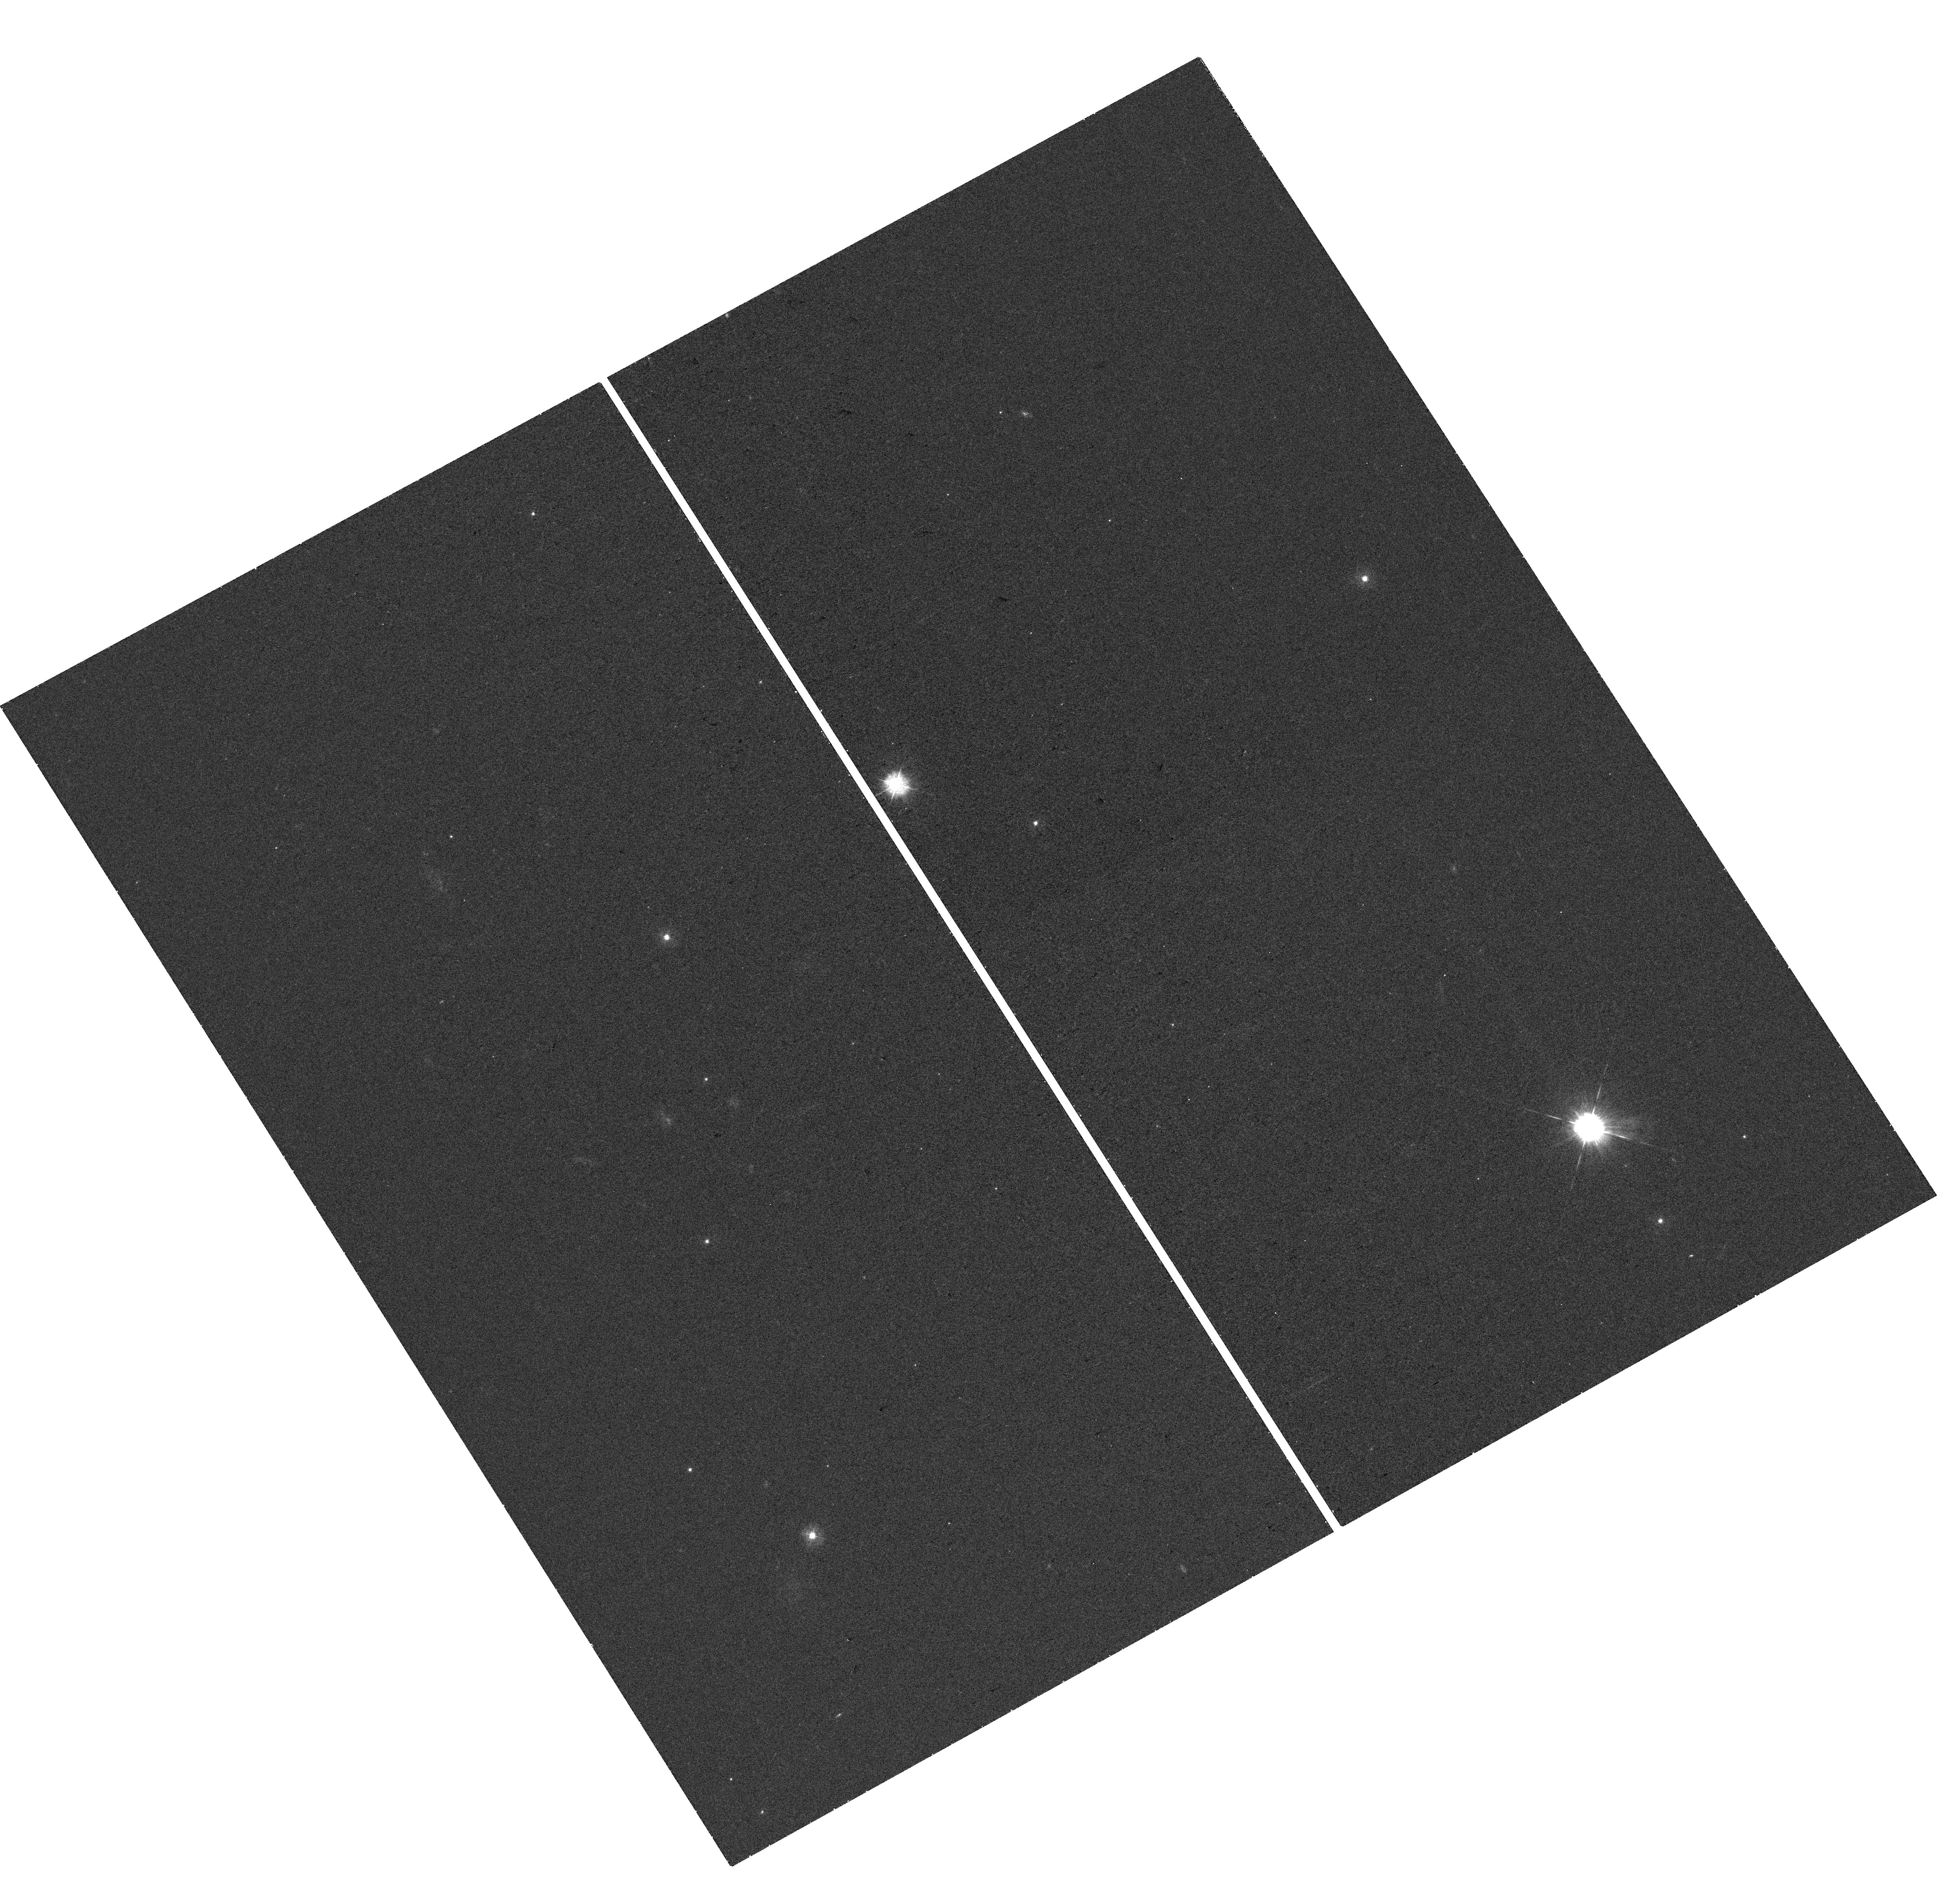
Target: SN2019PVS
Instrument: WFC3/UVIS
Filter: F336W
Exposure: 25 min
Observation ID: hst_17181_82_wfc3_uvis_f336w_if0d82

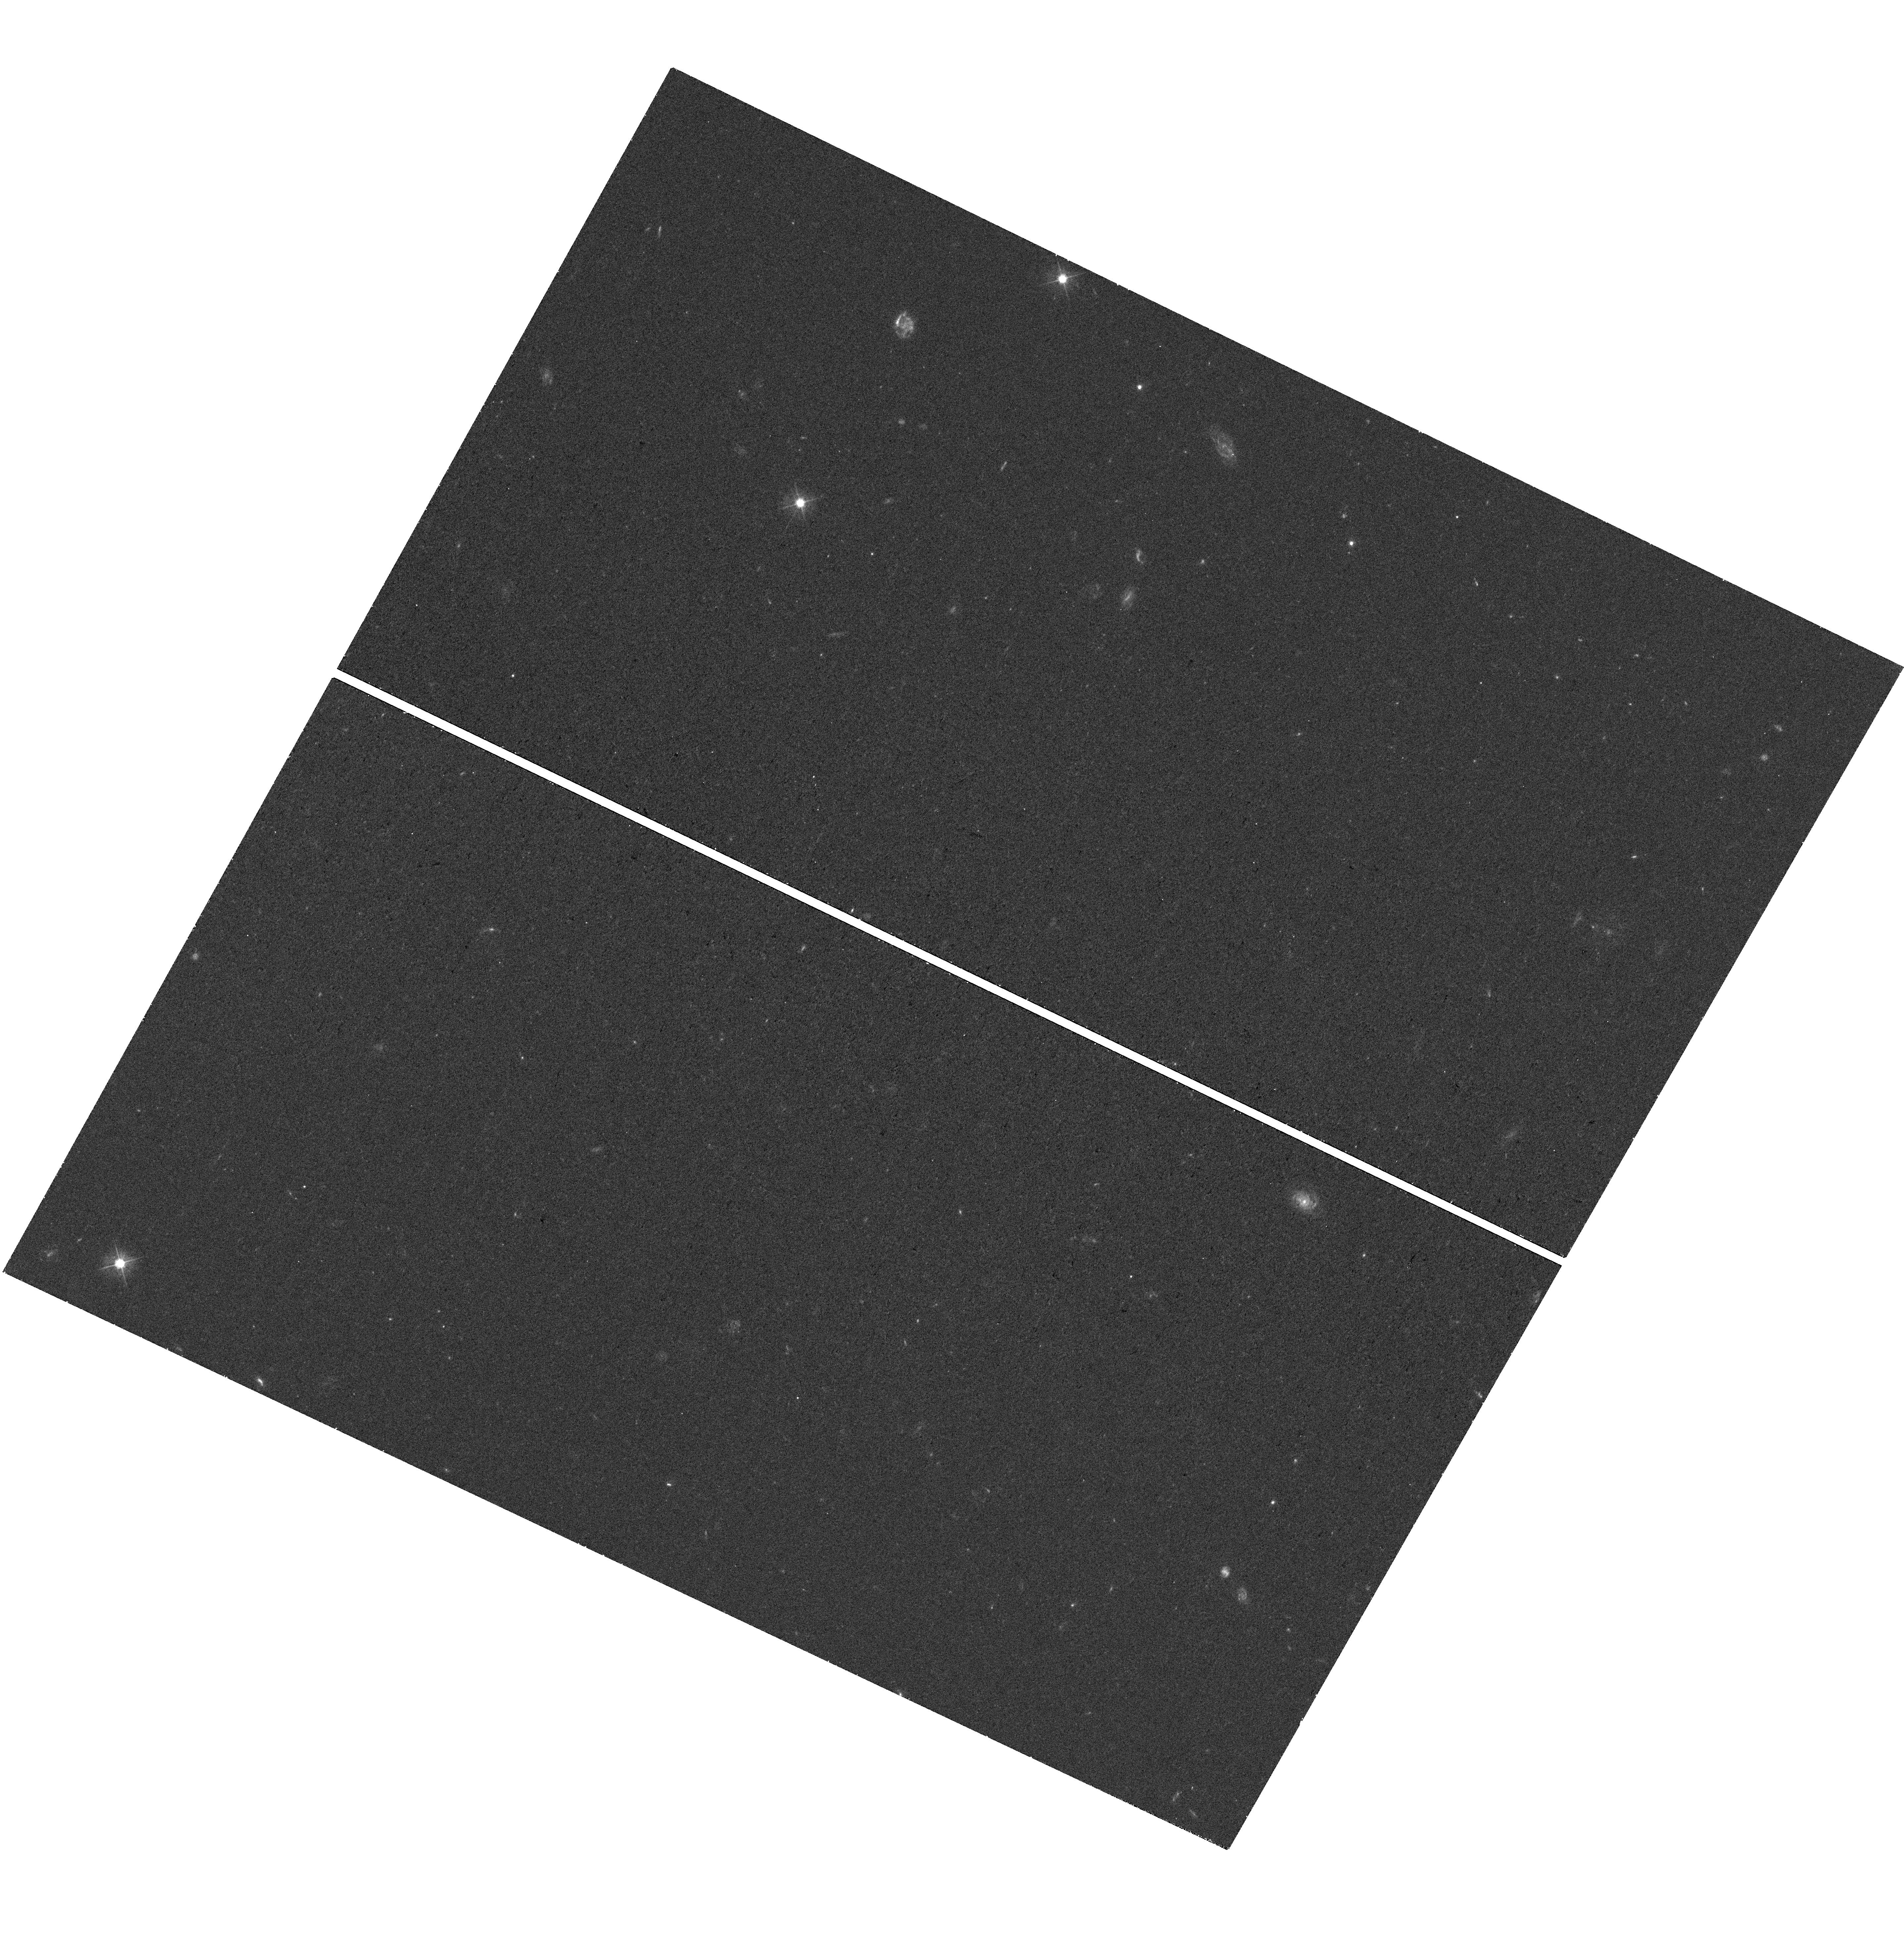
Target: SN2019OTL
Instrument: WFC3/UVIS
Filter: F475W
Exposure: 25 min
Observation ID: hst_17181_ag_wfc3_uvis_f475w_if0dag

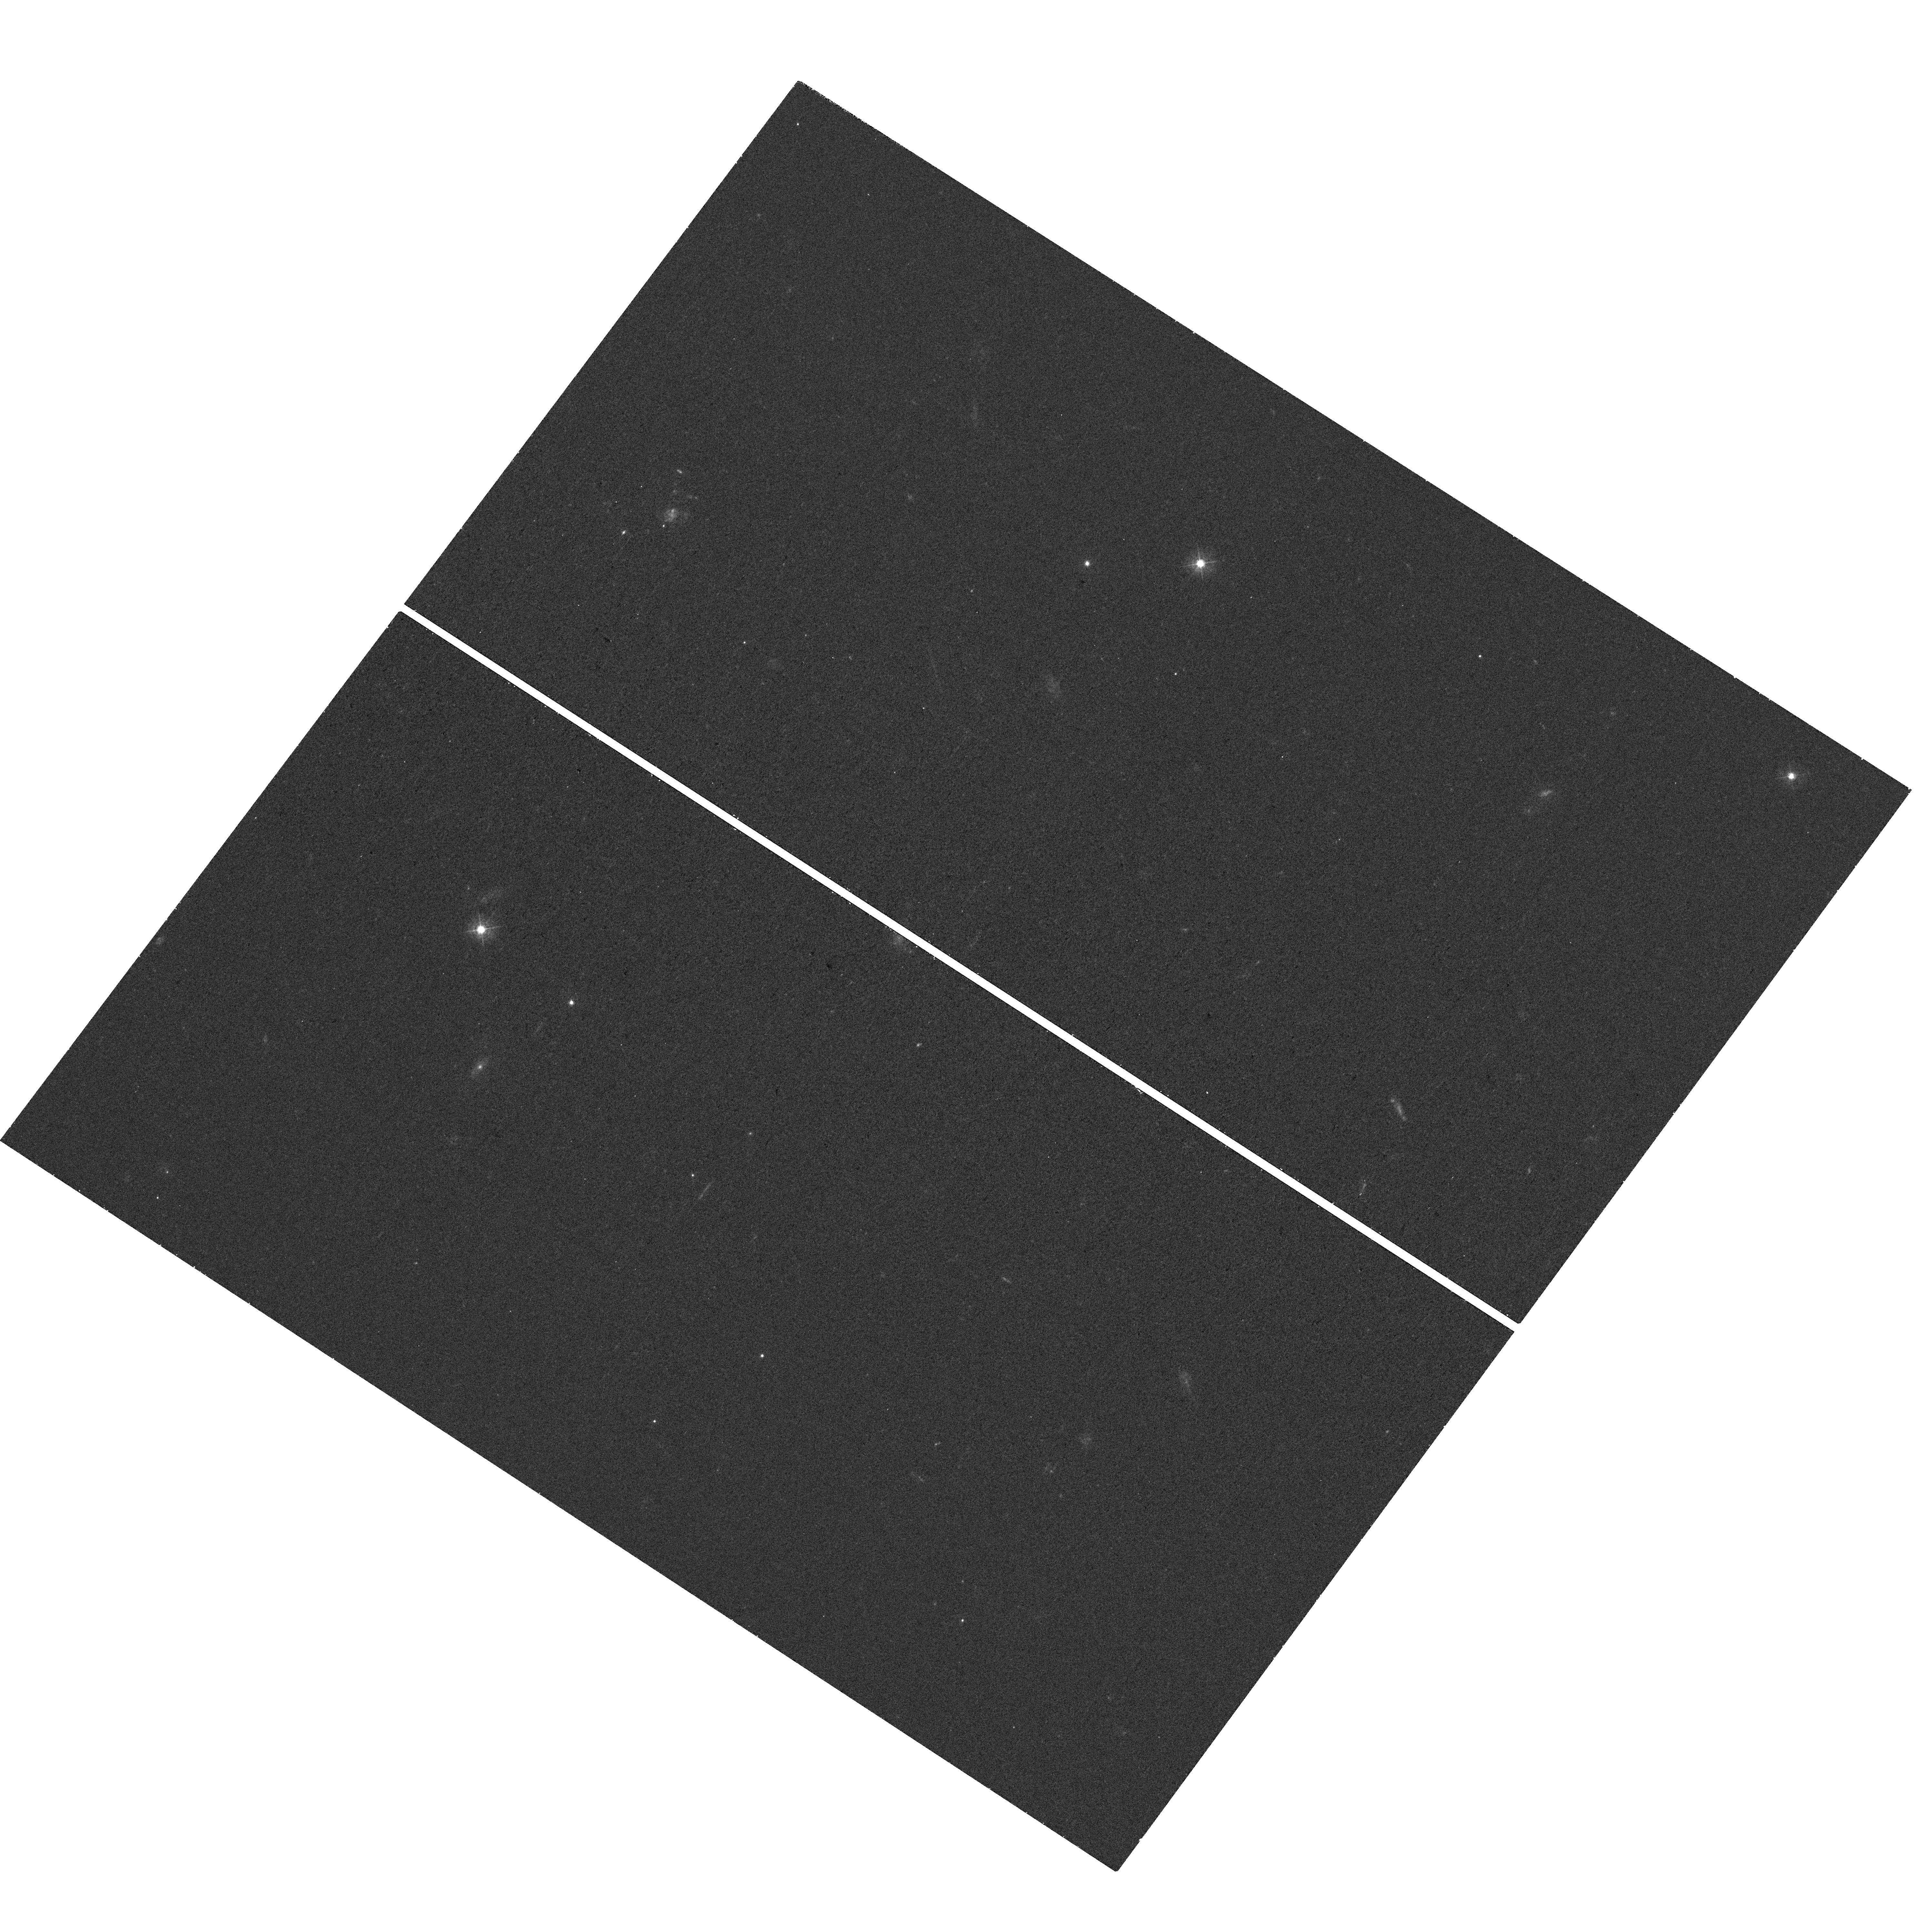
Target: SN2019AAMP
Instrument: WFC3/UVIS
Filter: F438W
Exposure: 25 min
Observation ID: hst_17181_ah_wfc3_uvis_f438w_if0dah

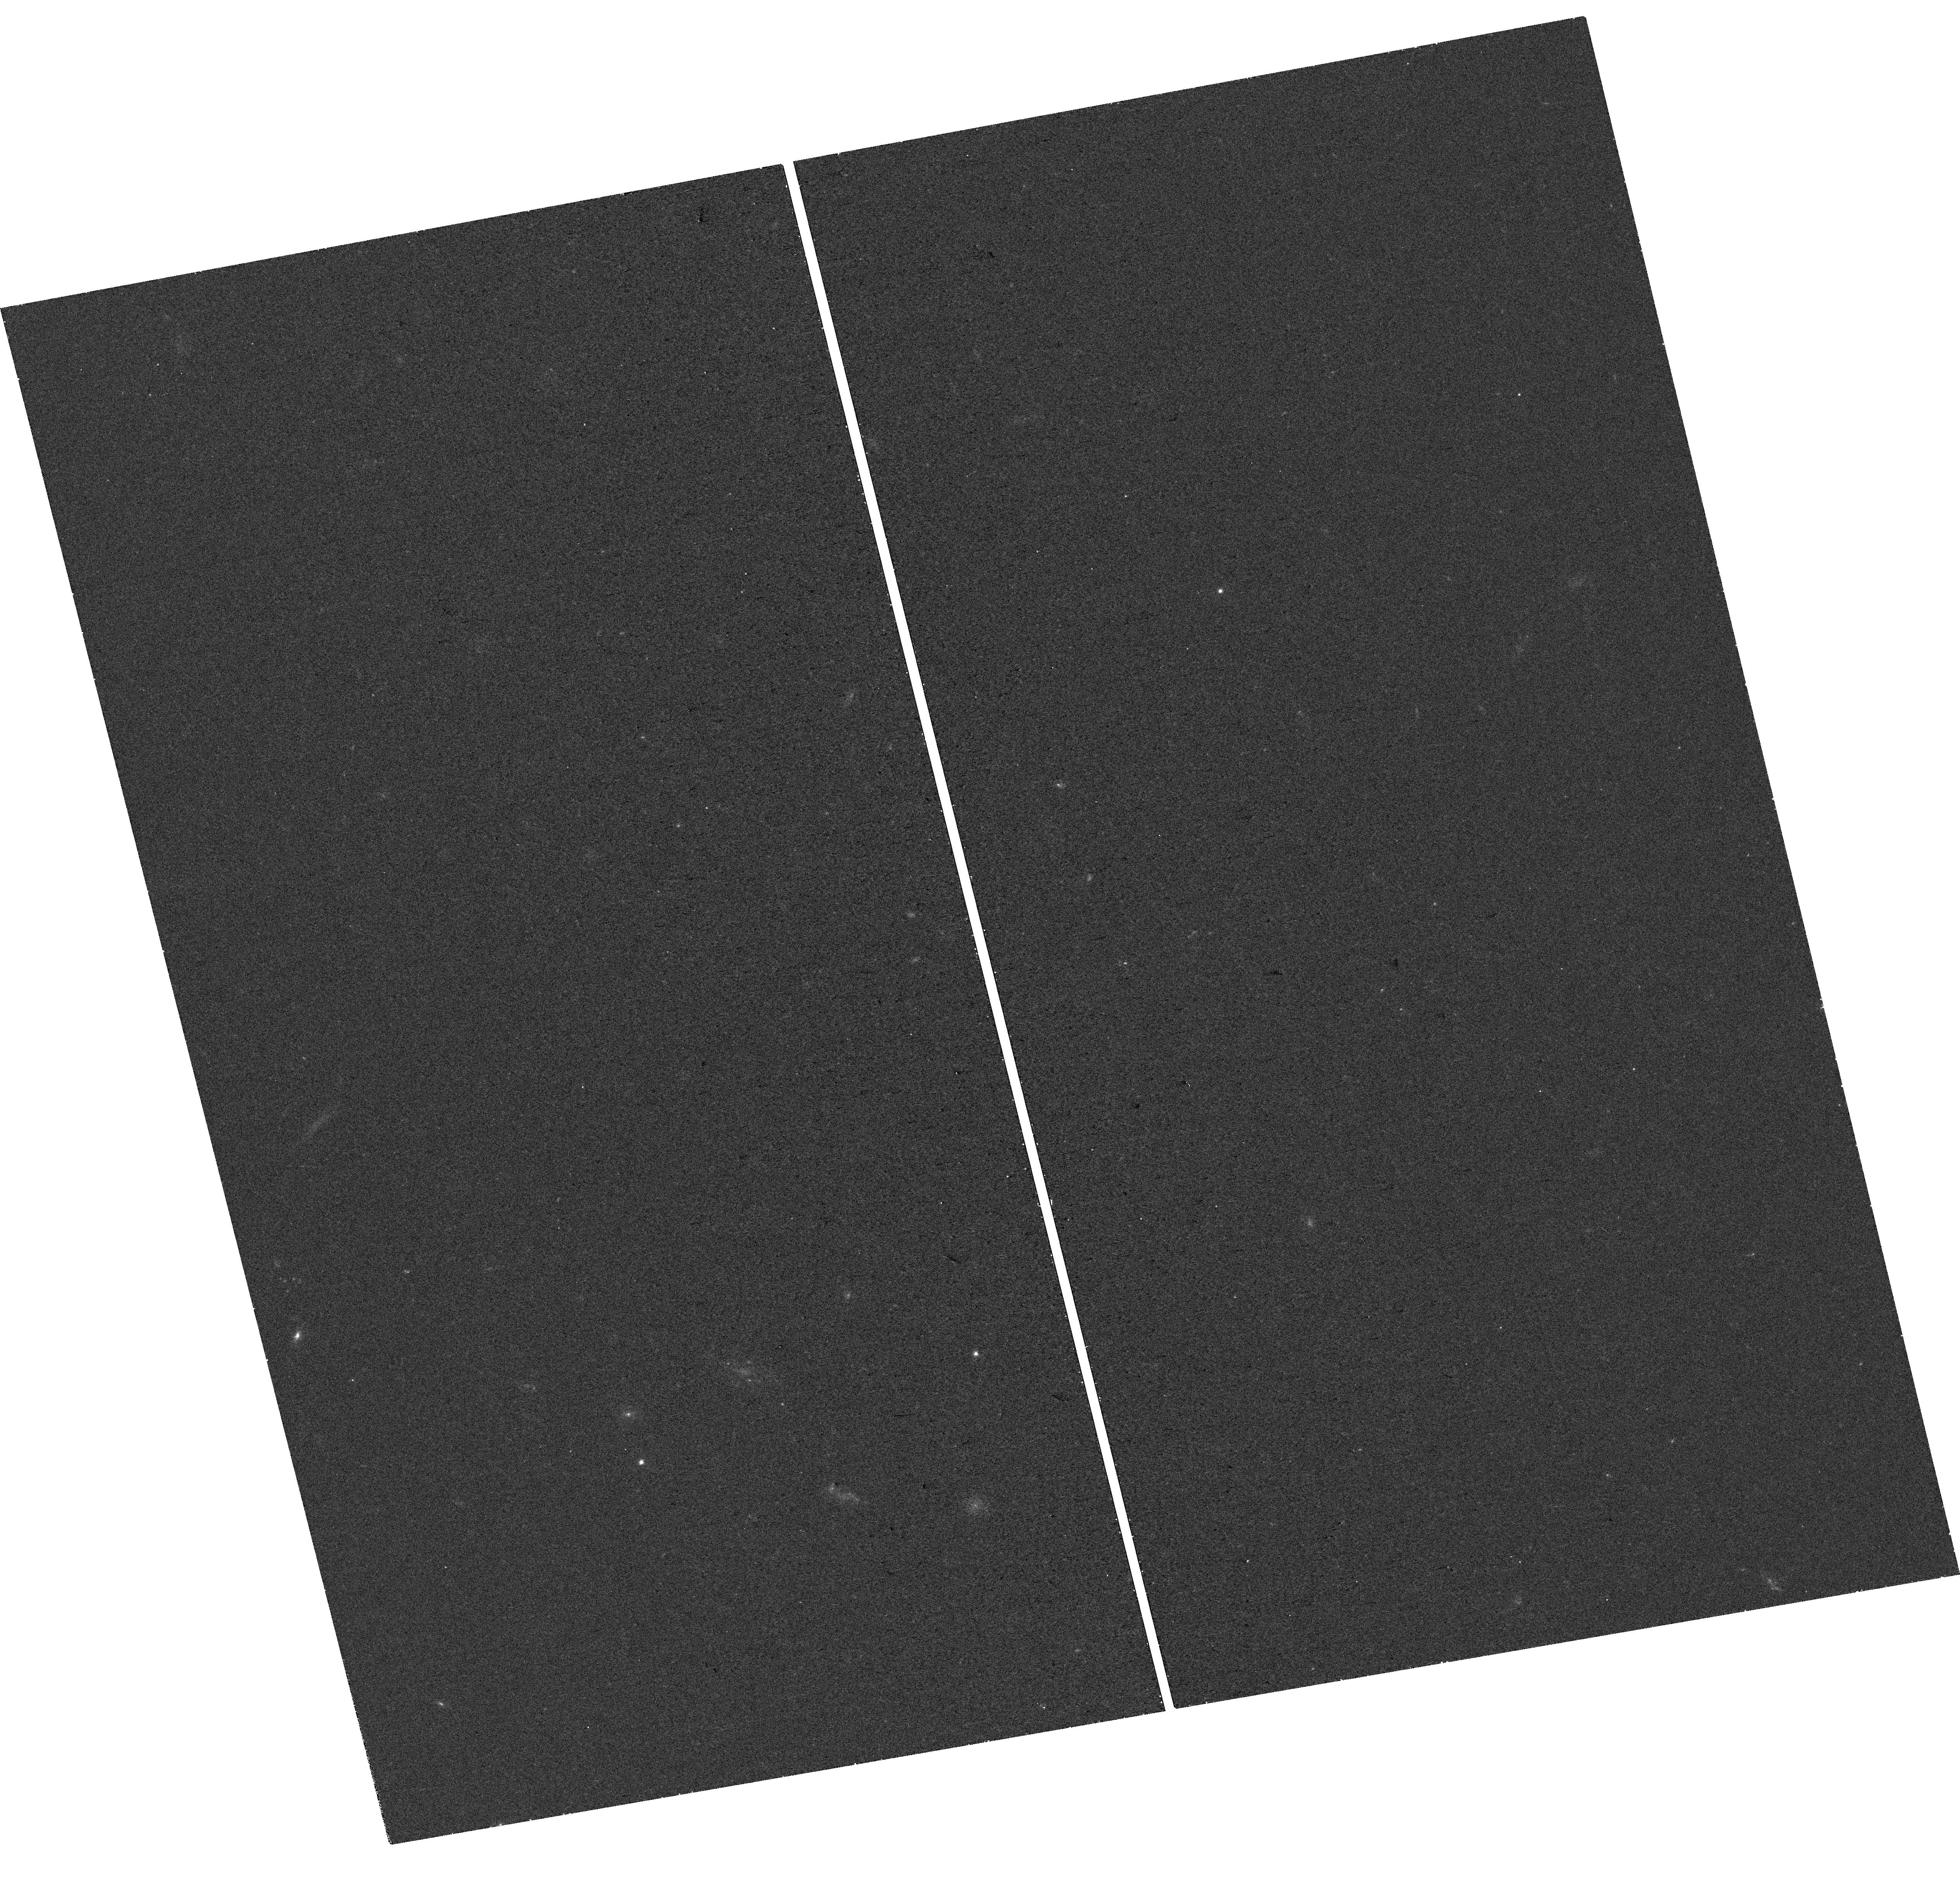
Target: CSS121015-0
Instrument: WFC3/UVIS
Filter: F390W
Exposure: 25 min
Observation ID: hst_17181_ai_wfc3_uvis_f390w_if0dai

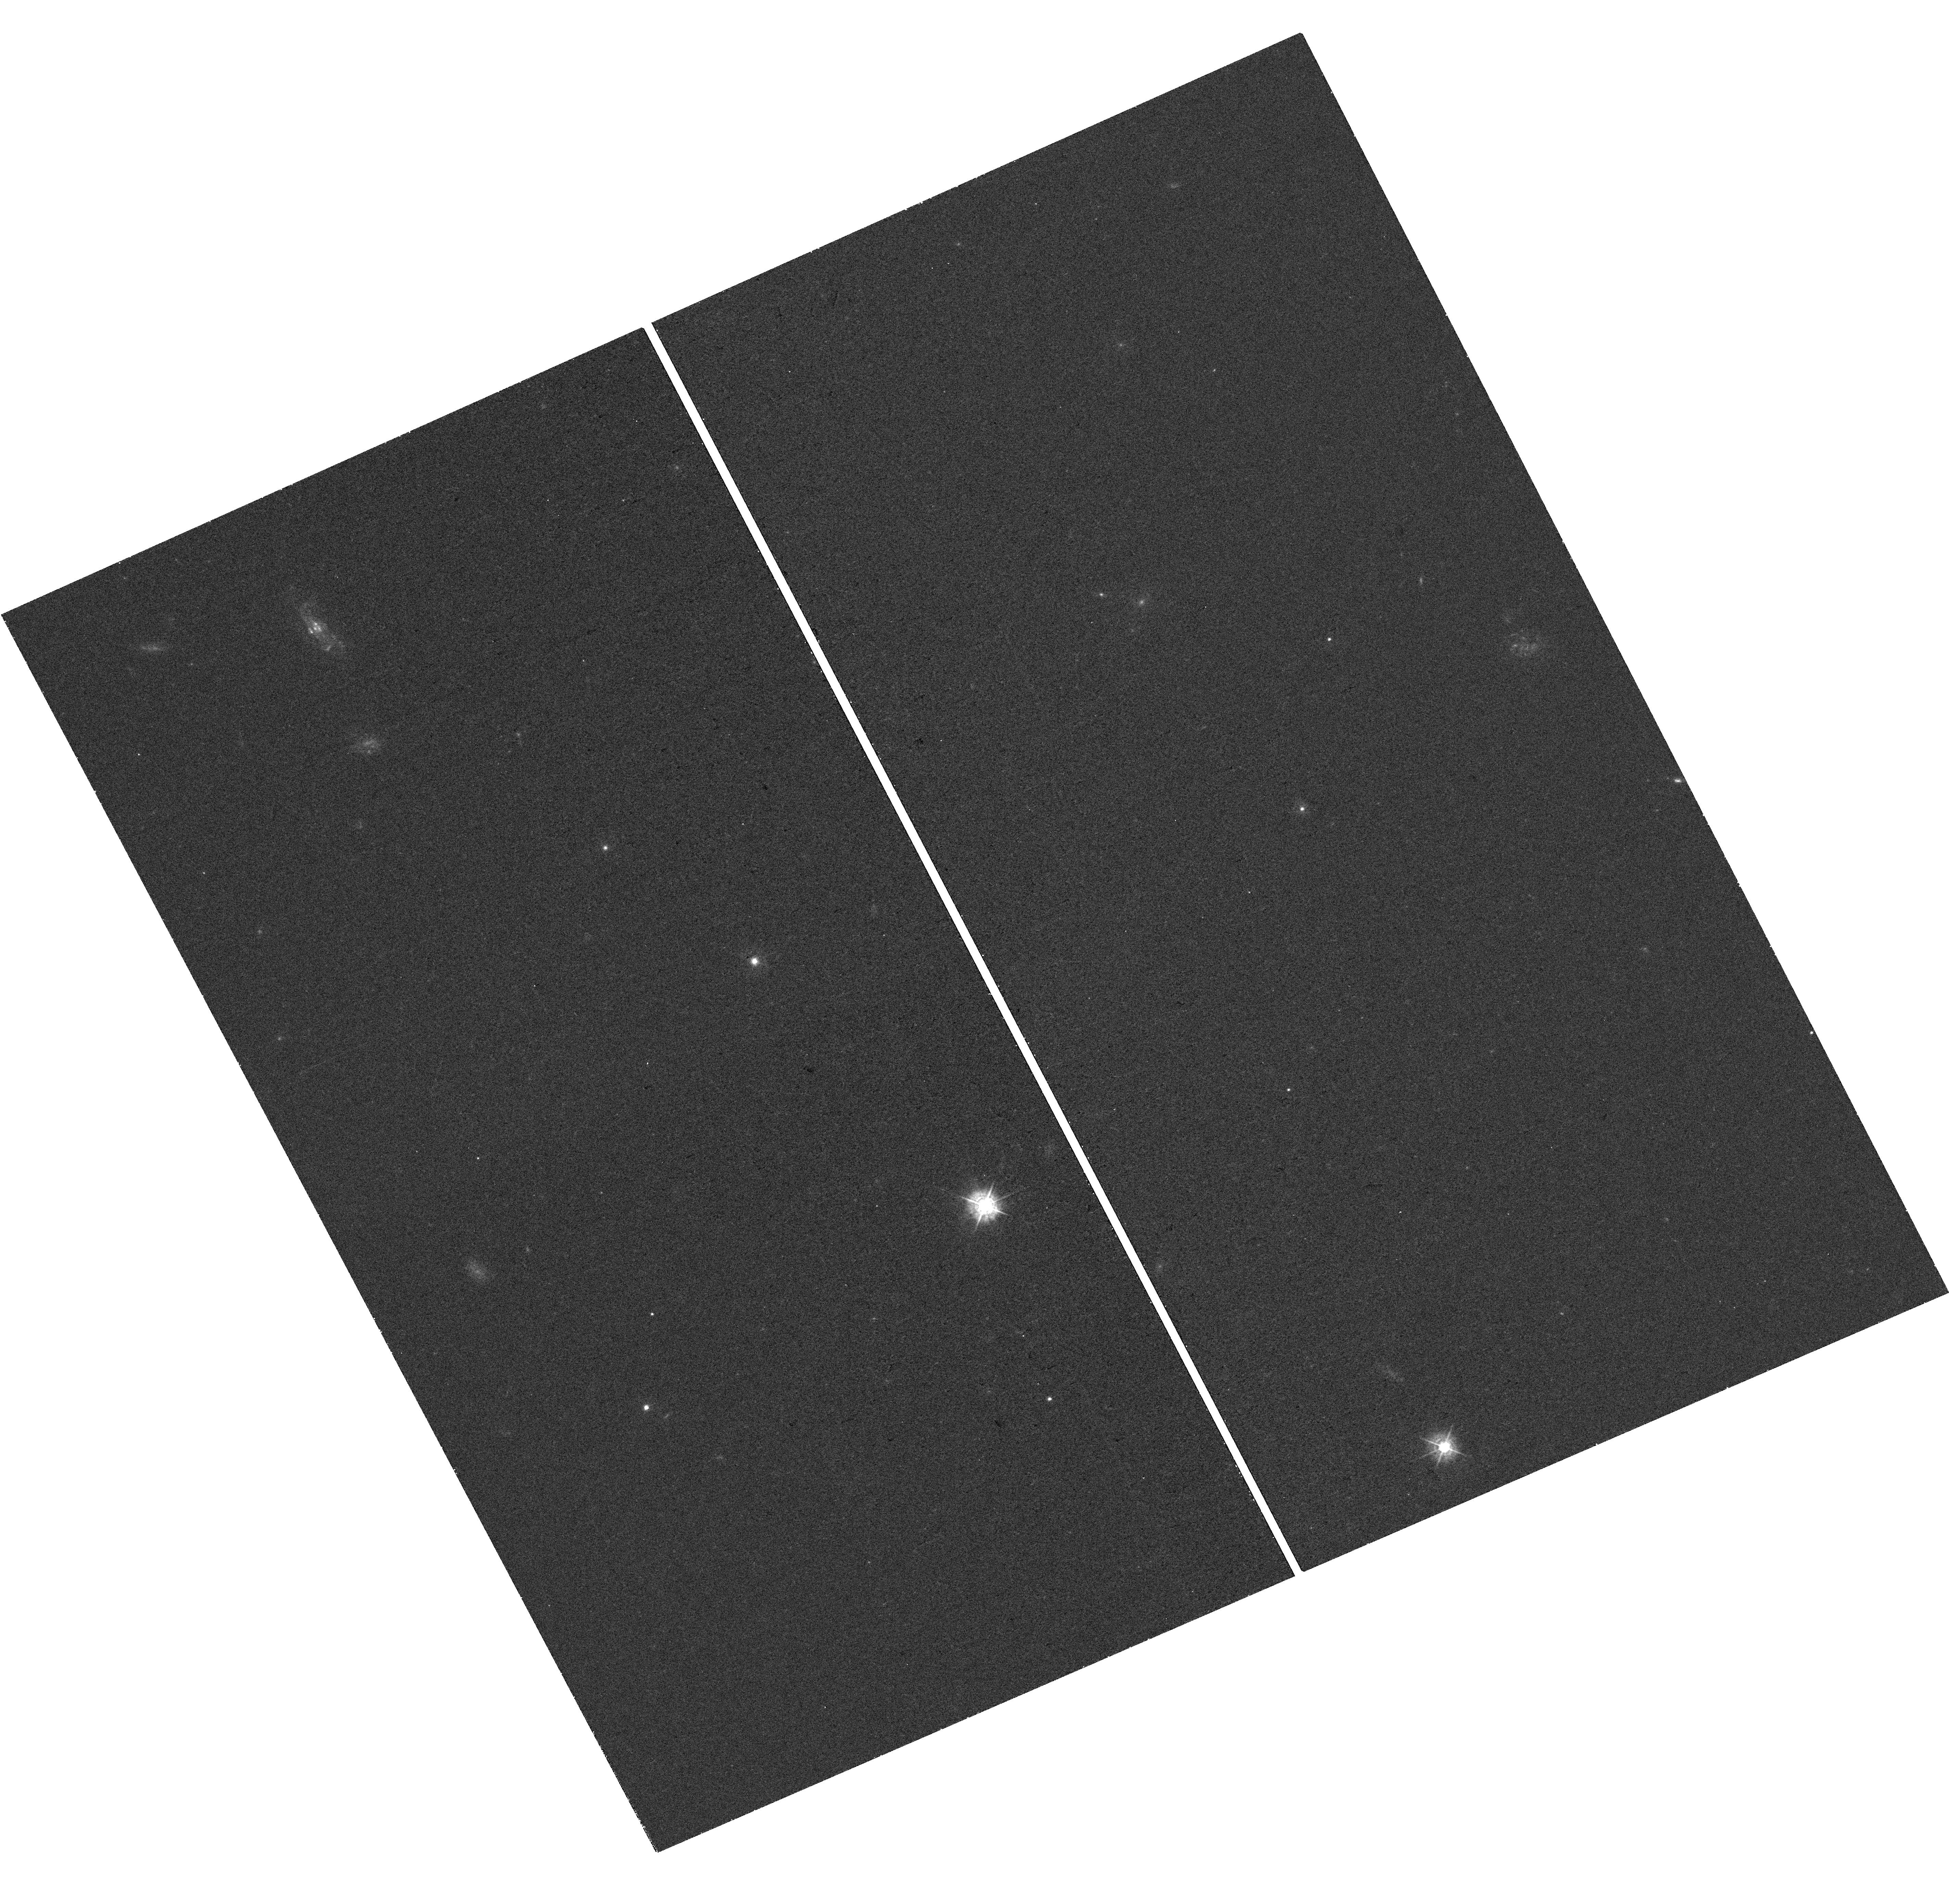
Target: SN2020VWS
Instrument: WFC3/UVIS
Filter: F438W
Exposure: 25 min
Observation ID: hst_17181_aa_wfc3_uvis_f438w_if0daa

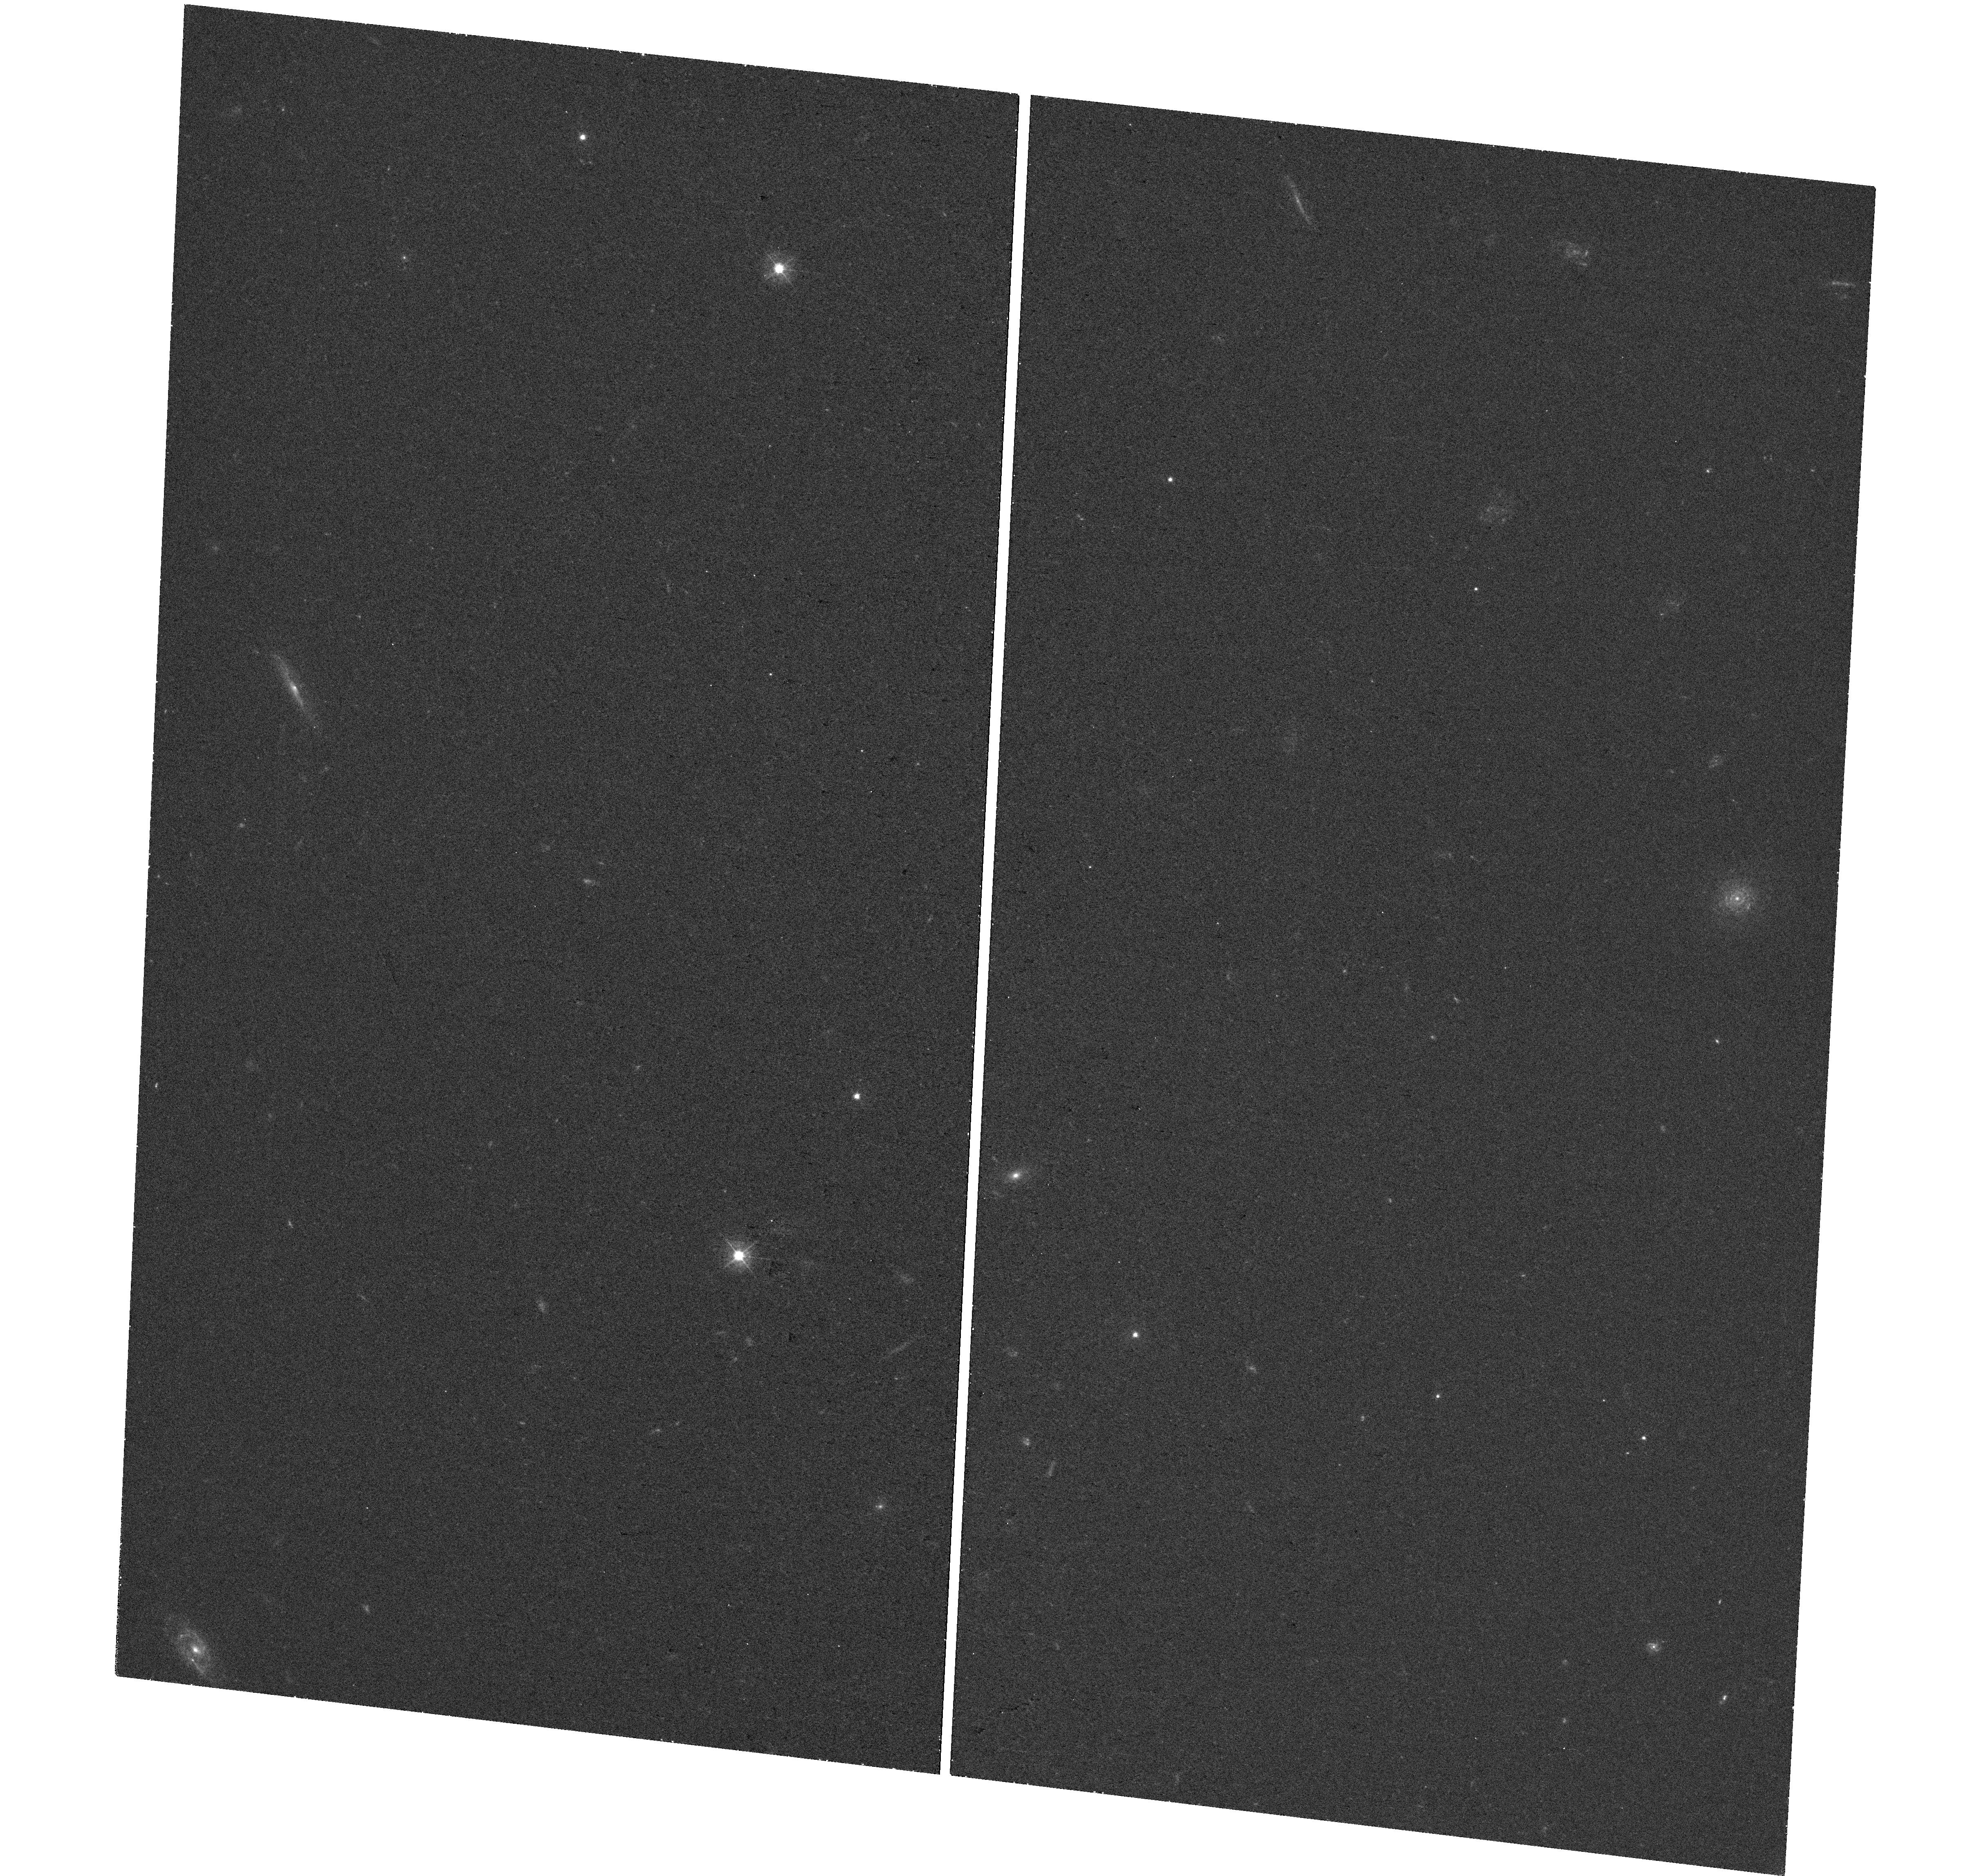
Target: SN2018LNB
Instrument: WFC3/UVIS
Filter: F390W
Exposure: 25 min
Observation ID: hst_17181_bt_wfc3_uvis_f390w_if0dbt

A public survey of superluminous supernovae hosts to study their progenitors (PI: Lyman, Joseph)

Superluminous supernovae (SLSNe) are incredibly luminous signposts indicating our understanding of massive stellar evolution is lacking. They are rare transients peaking at luminosities 100 times those of typical supernovae, and are not explicable by the current paradigm of iron-core collapse in massive stars. As such, alternative competing models have arisen to explain their explosion mechanism, each with consequences for the putative progenitor systems. The nature of SLSN progenitors, primarily their age and metallicity, are shared with their parent stellar population, thus, as with other transients, study of the environments has proved fruitful. Early work with HST looking at the resolved host galaxies of SLSNe has revealed tenuous constraints for the progenitors, such as a preference for low-mass, compact star-forming hosts. Recent surges in discovery and classification of SLSN mean the sample is now over 200 events, most from the last few years. This public survey will provide a corresponding surge in the number of SLSN host galaxies observed with high-resolution UV imaging, to allow environment work by the community to keep pace with the burgeoning samples. HST uniquely affords the near-UV depth and spatial resolution to study the morphology and sizes of the compact host galaxies. Crucially, the location of the SLSNe can also be pinpointed within their hosts to identify the parent stellar population. By comparing SLSN environments to those of core-collapse SNe, gamma-ray bursts, and theoretical expectations from progenitor models, the new sample will allow for robust constraints to be made for the progenitor systems, even across SLSN sub-types.